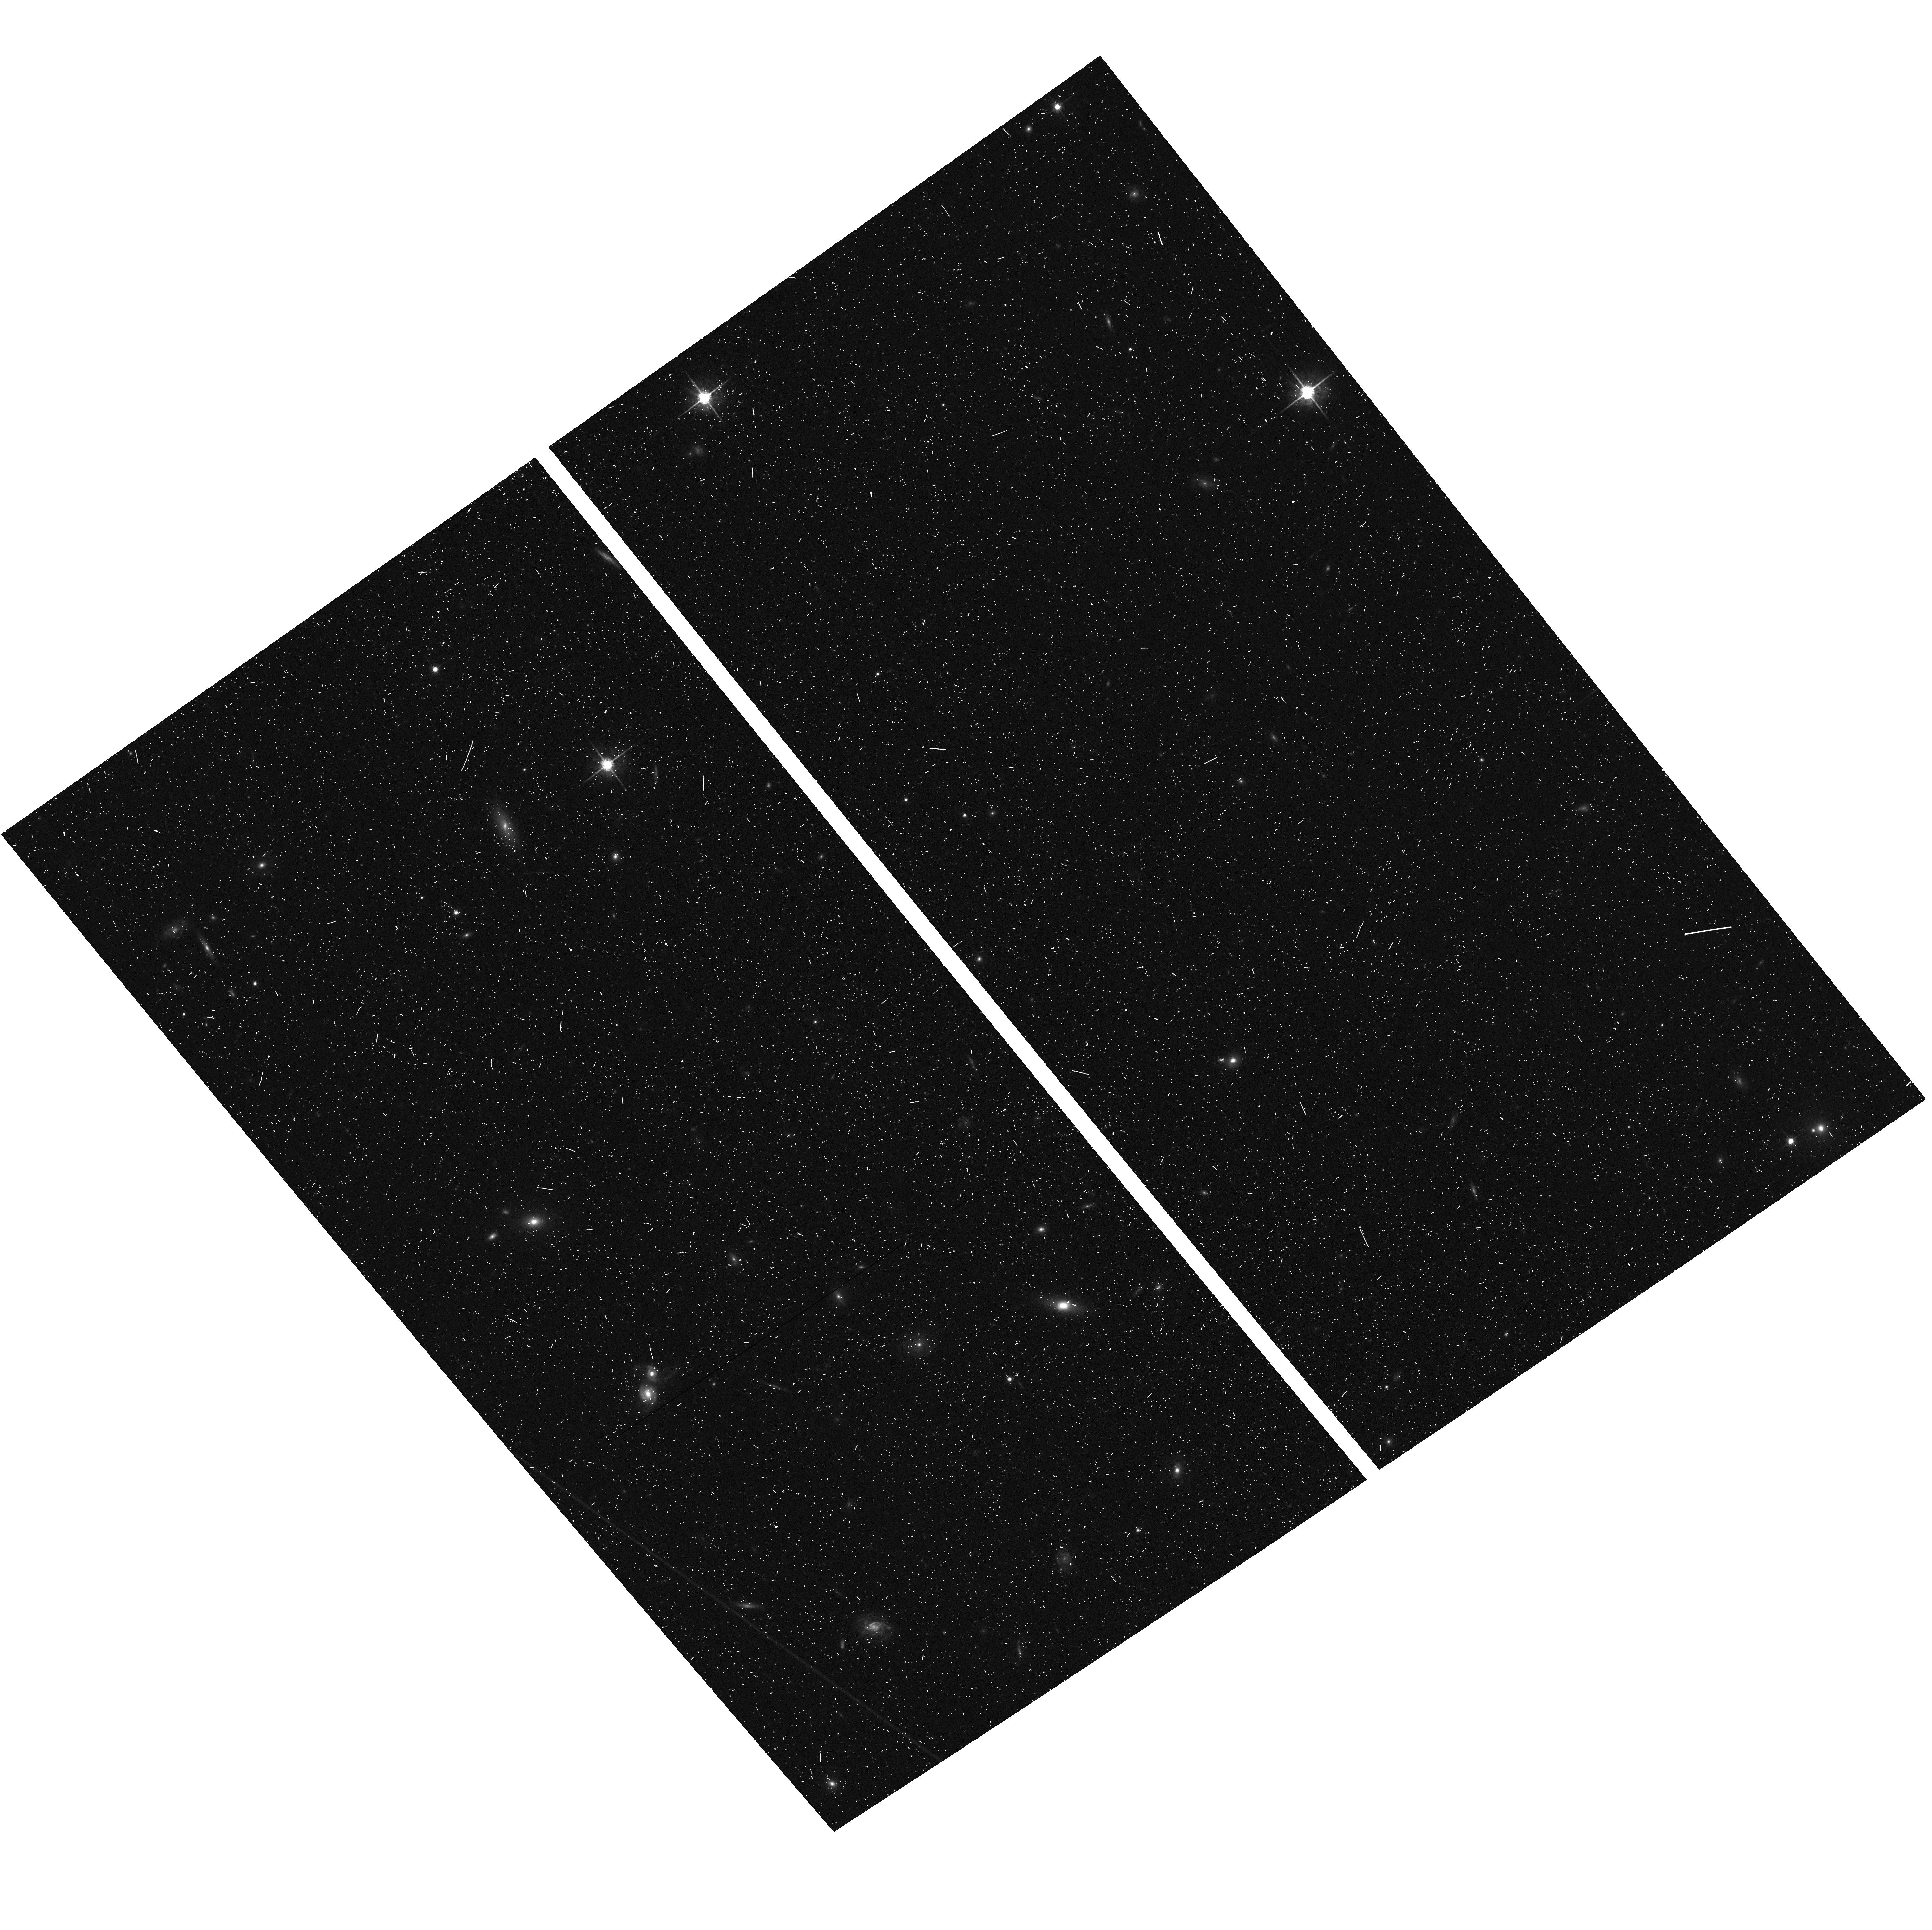
Target: ABELL611-ACSPAR2. Instrument: ACS/WFC. Filter: F775W. Exposure: 7 min. Observation ID: hst_12460_b1_acs_wfc_f775w_jbs5b1

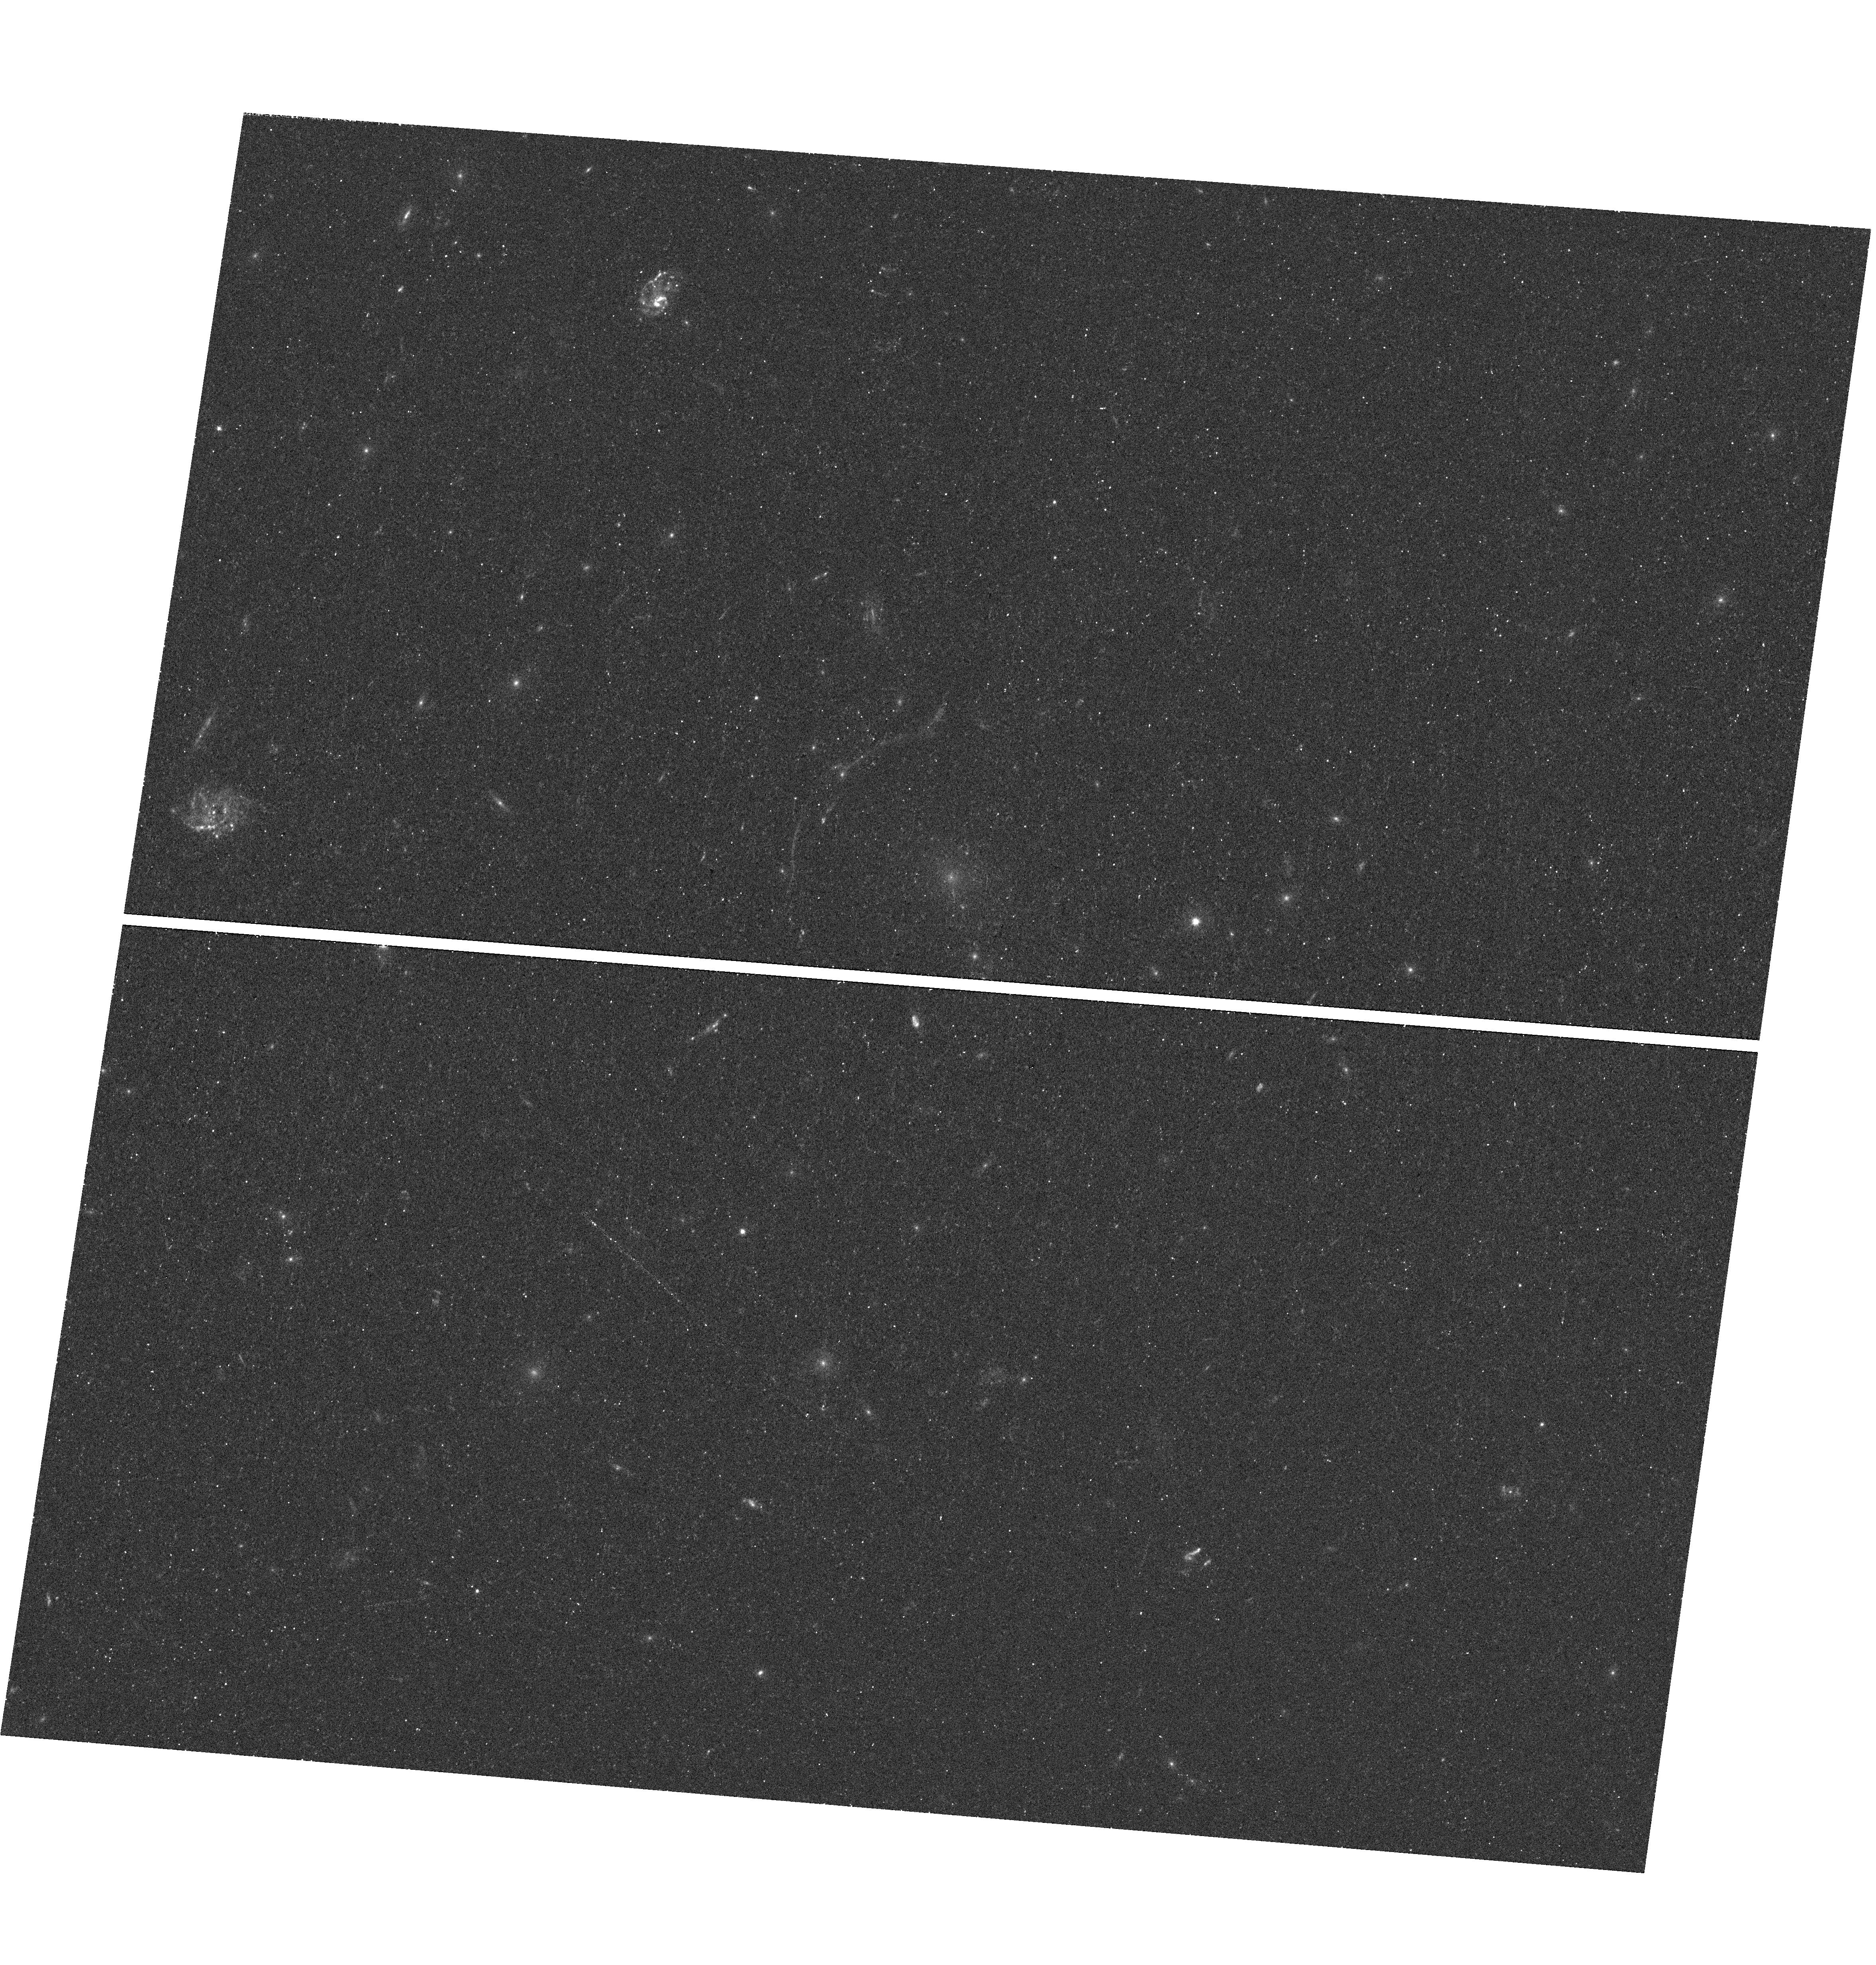
Target: ABELL611. Instrument: WFC3/UVIS. Filter: F390W. Exposure: 20 min. Observation ID: hst_12460_b3_wfc3_uvis_f390w_ibs5b3

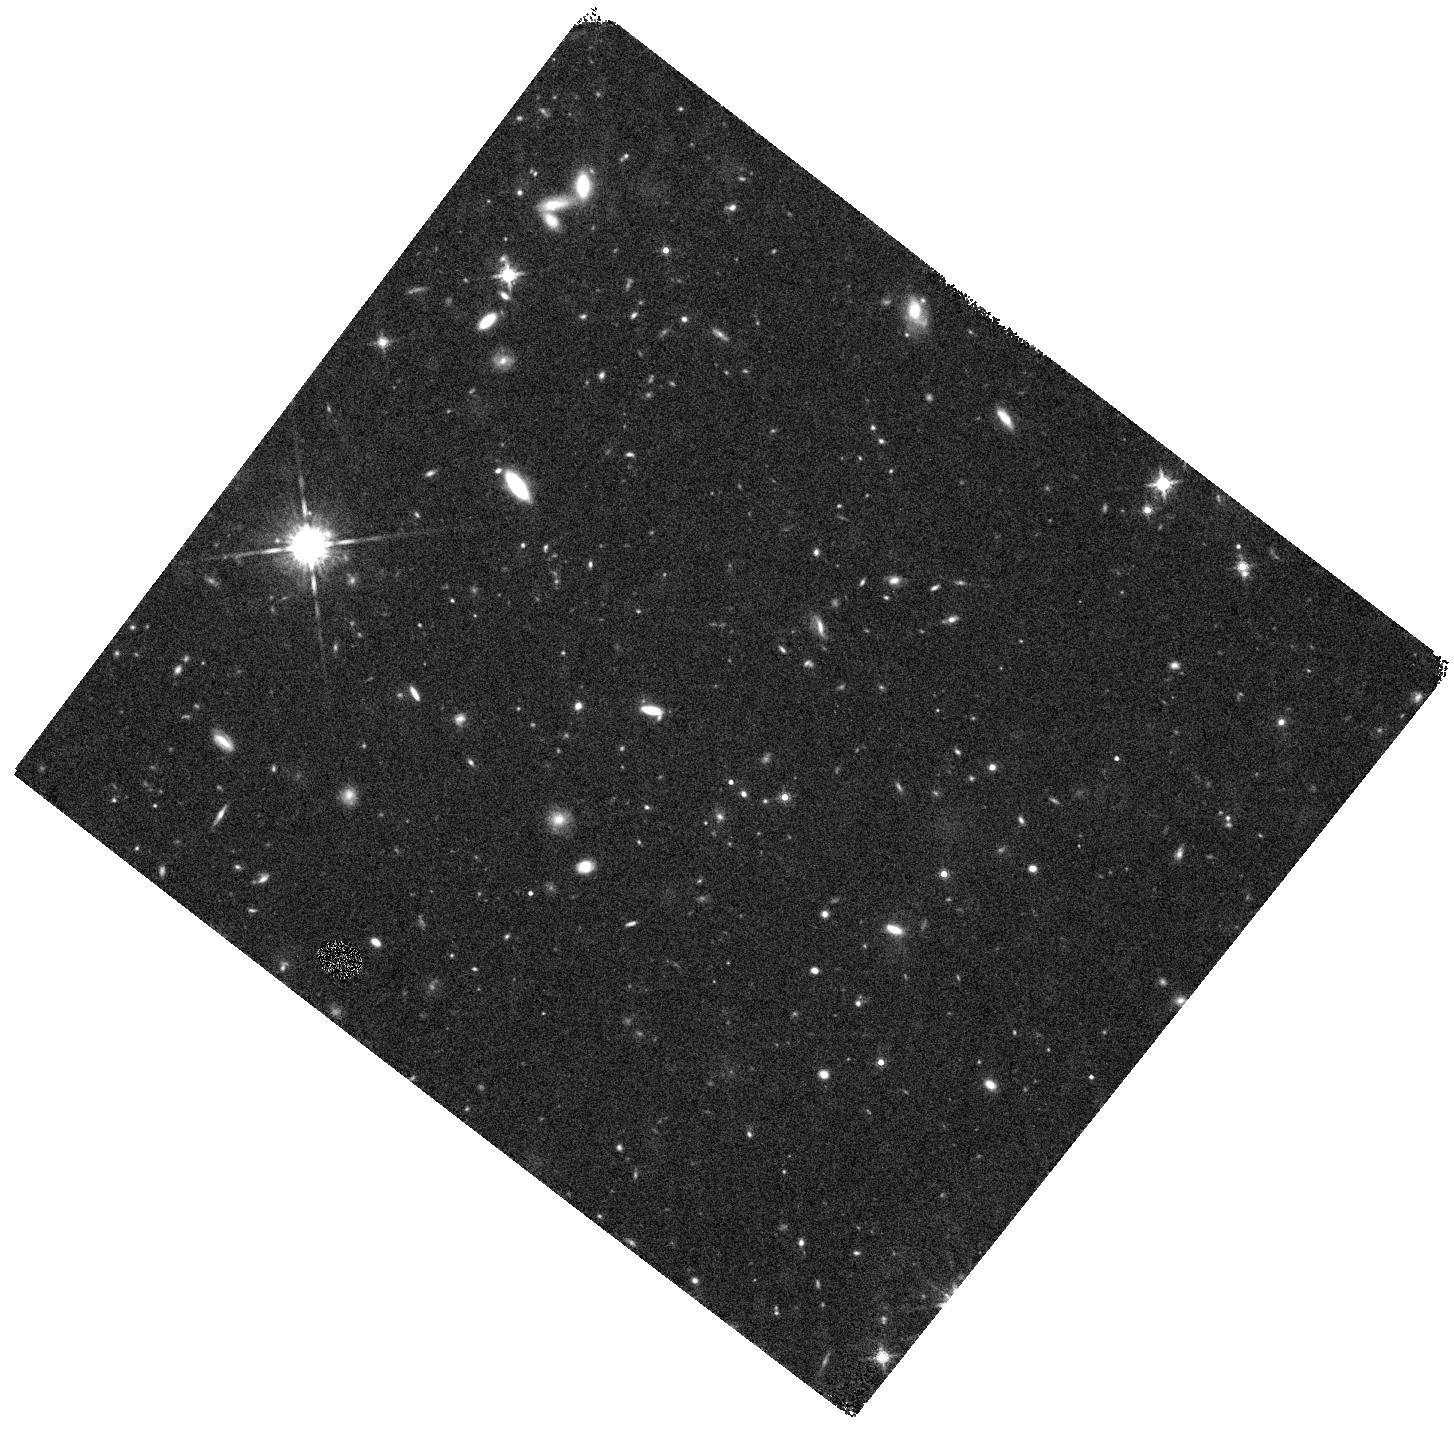
Target: ABELL611-WFC3PAR1. Instrument: WFC3/IR. Filter: F160W. Exposure: 20 min. Observation ID: hst_12460_a5_wfc3_ir_f160w_ibs5a5

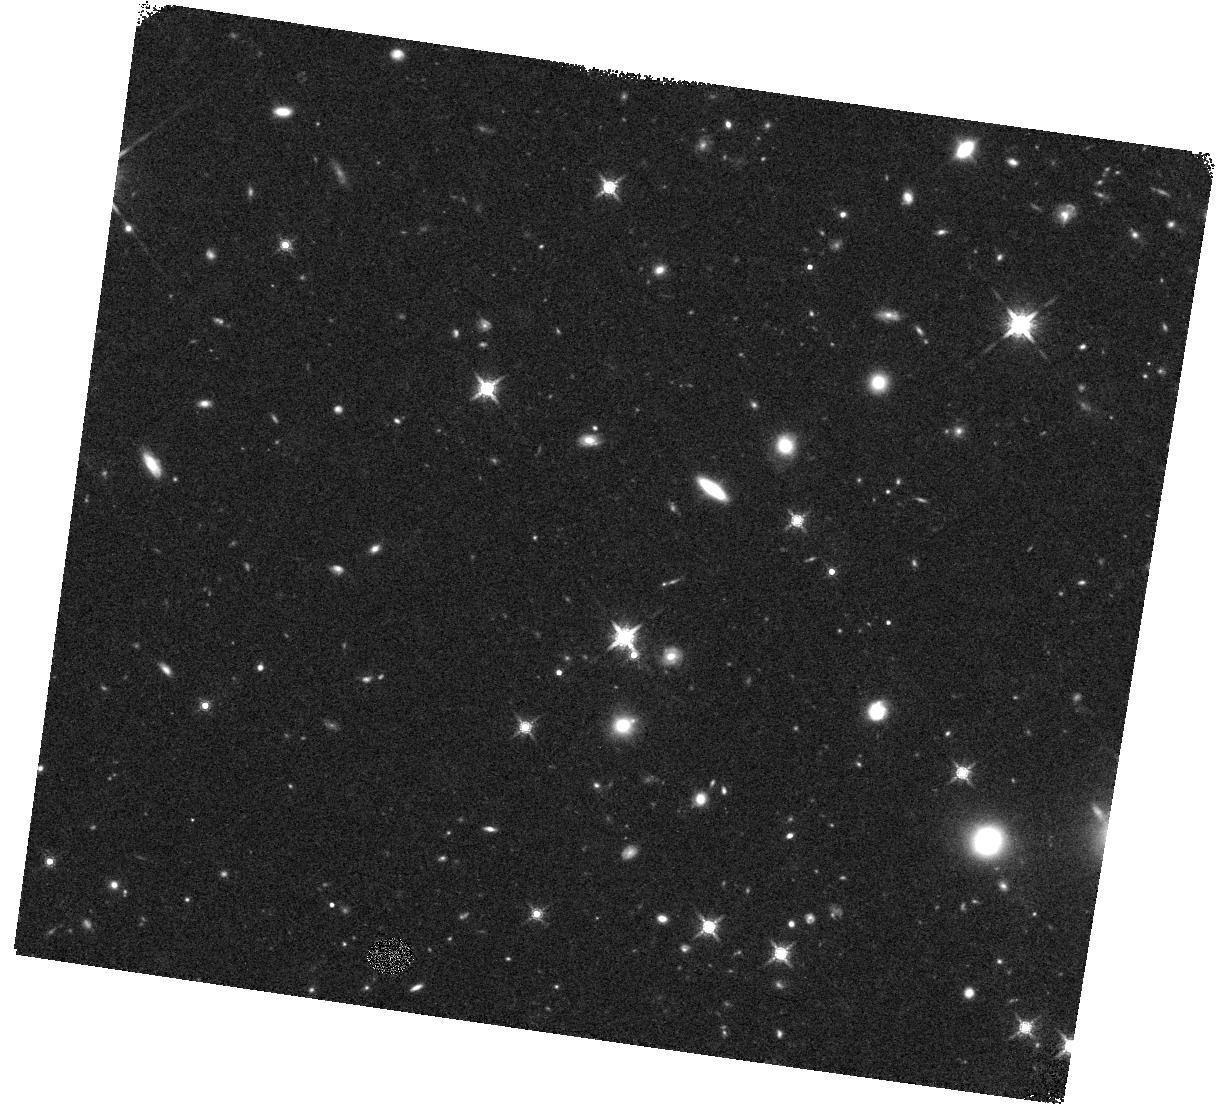
Target: ABELL611-WFC3PAR2. Instrument: WFC3/IR. Filter: F160W. Exposure: 20 min. Observation ID: hst_12460_b7_wfc3_ir_f160w_ibs5b7

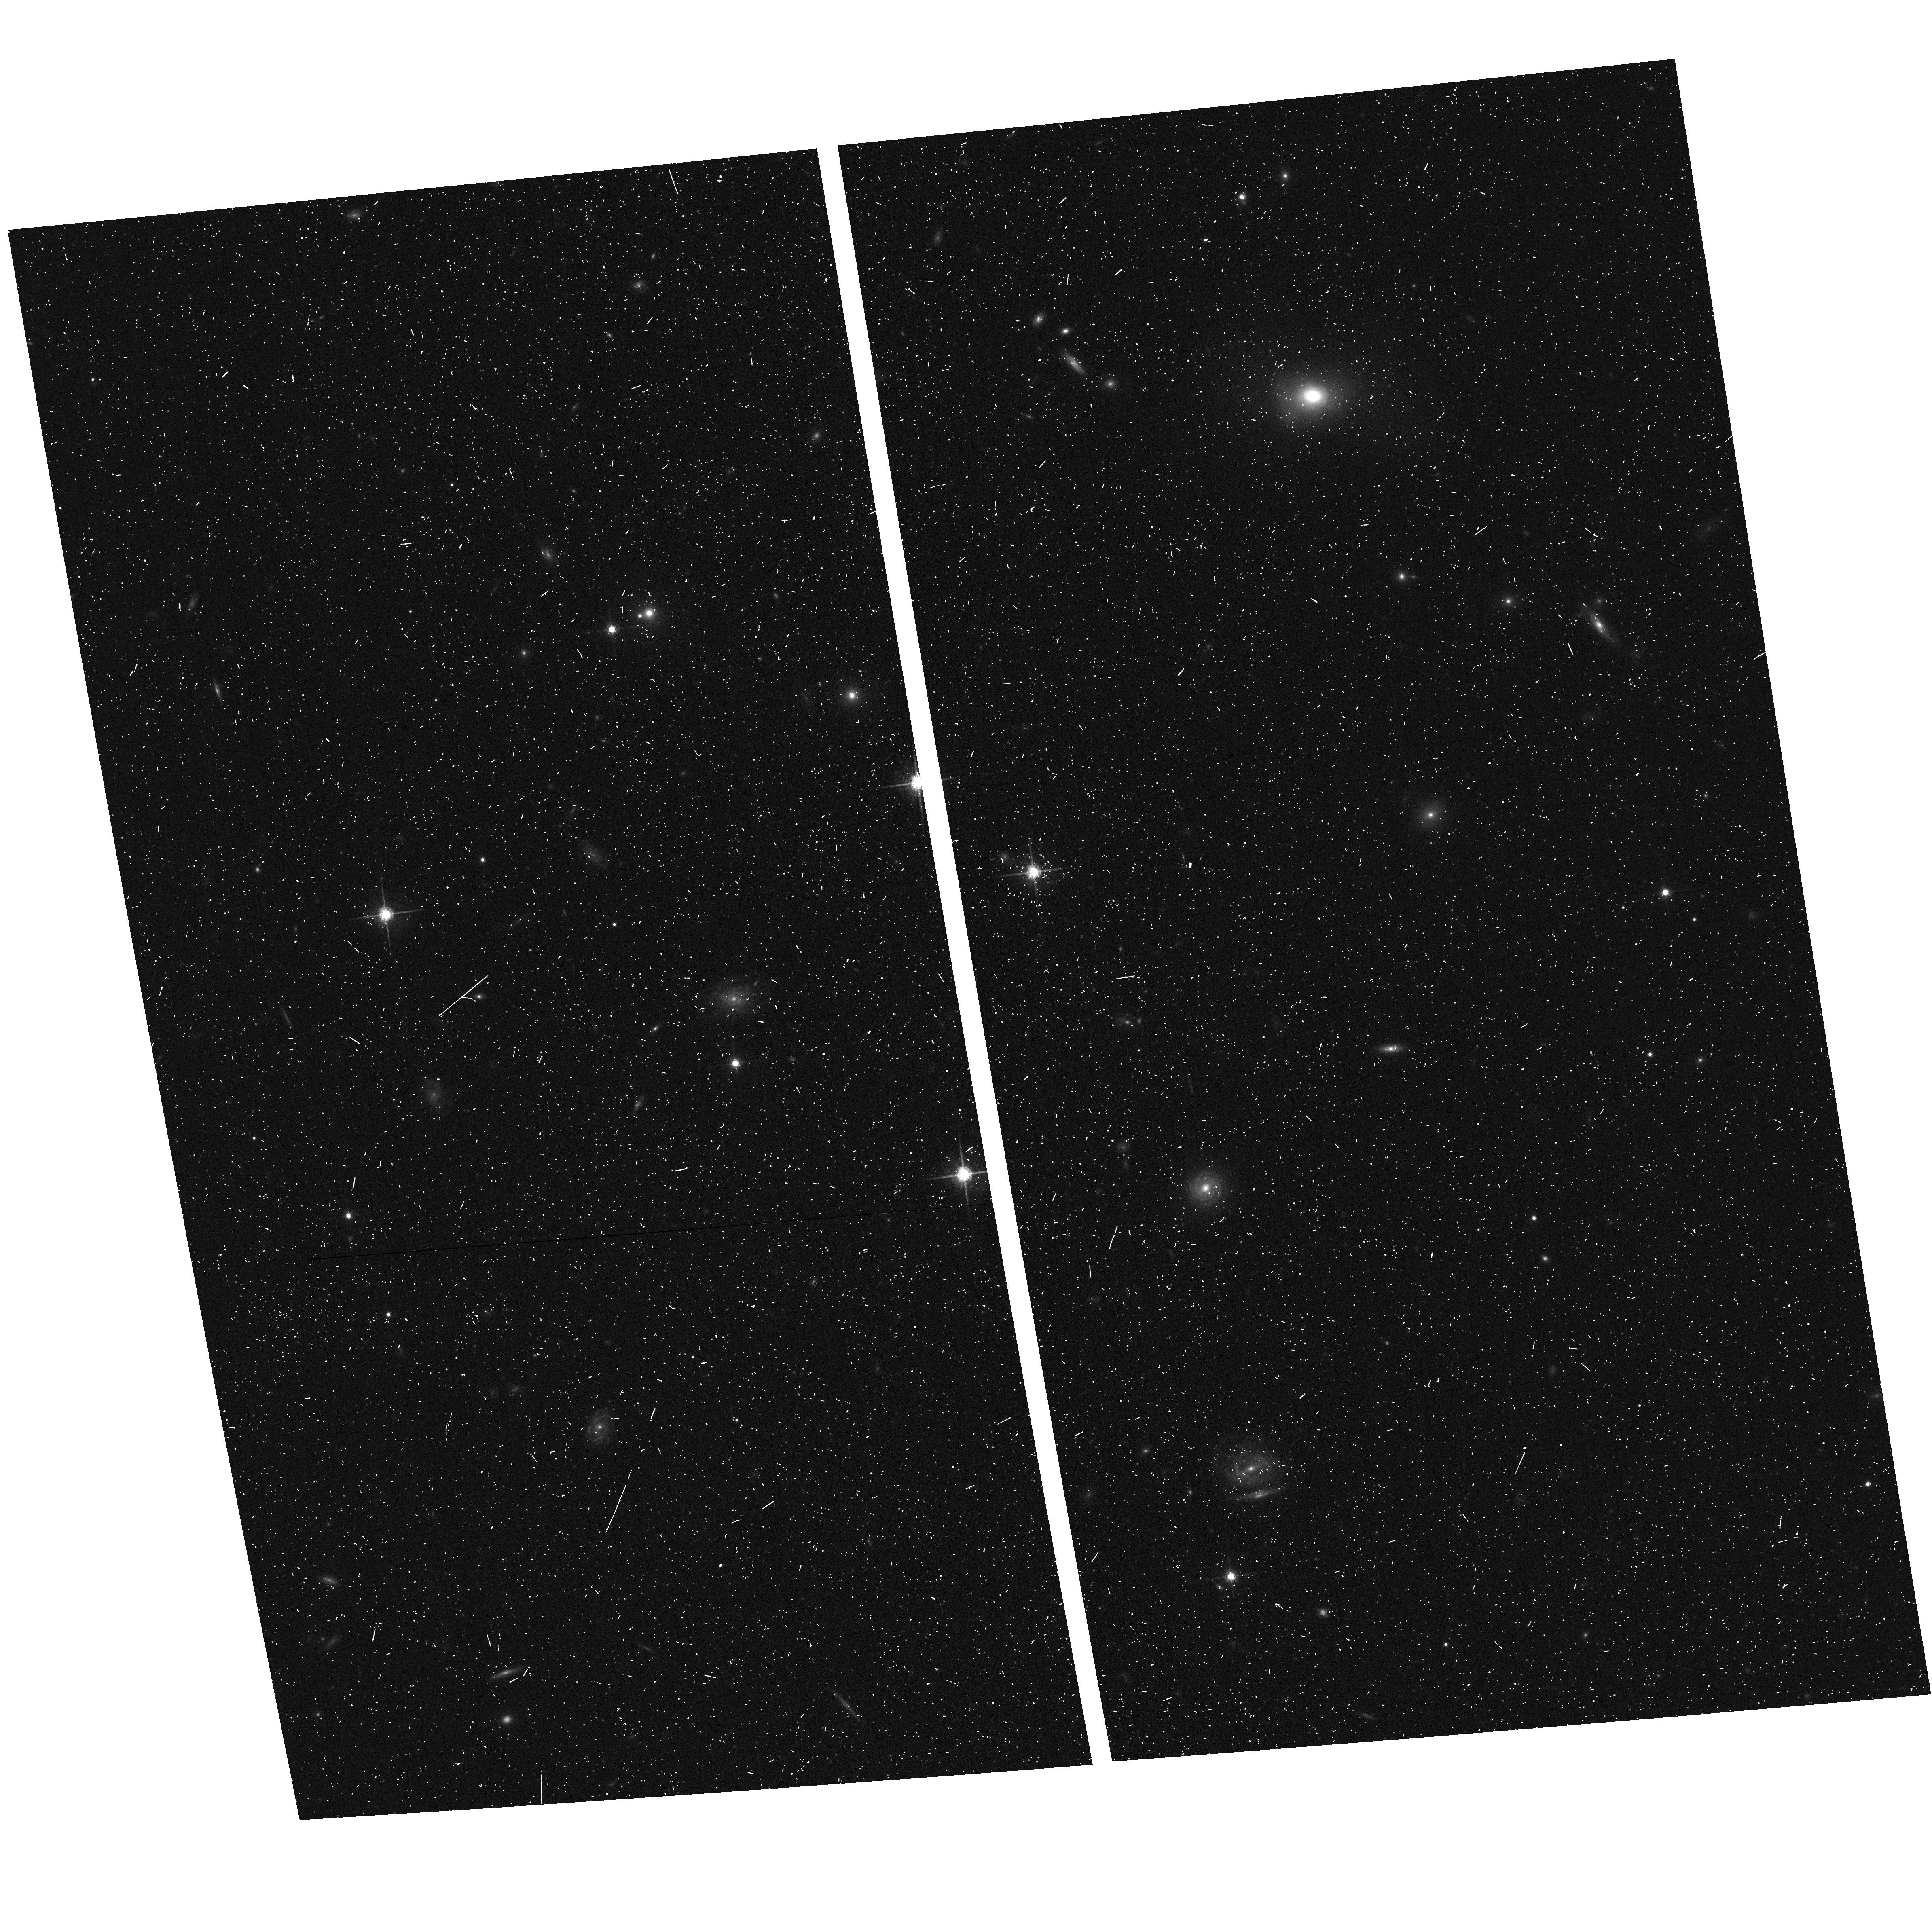
Target: ABELL611-ACSPAR1. Instrument: ACS/WFC. Filter: F775W. Exposure: 7 min. Observation ID: hst_12460_a4_acs_wfc_f775w_jbs5a4

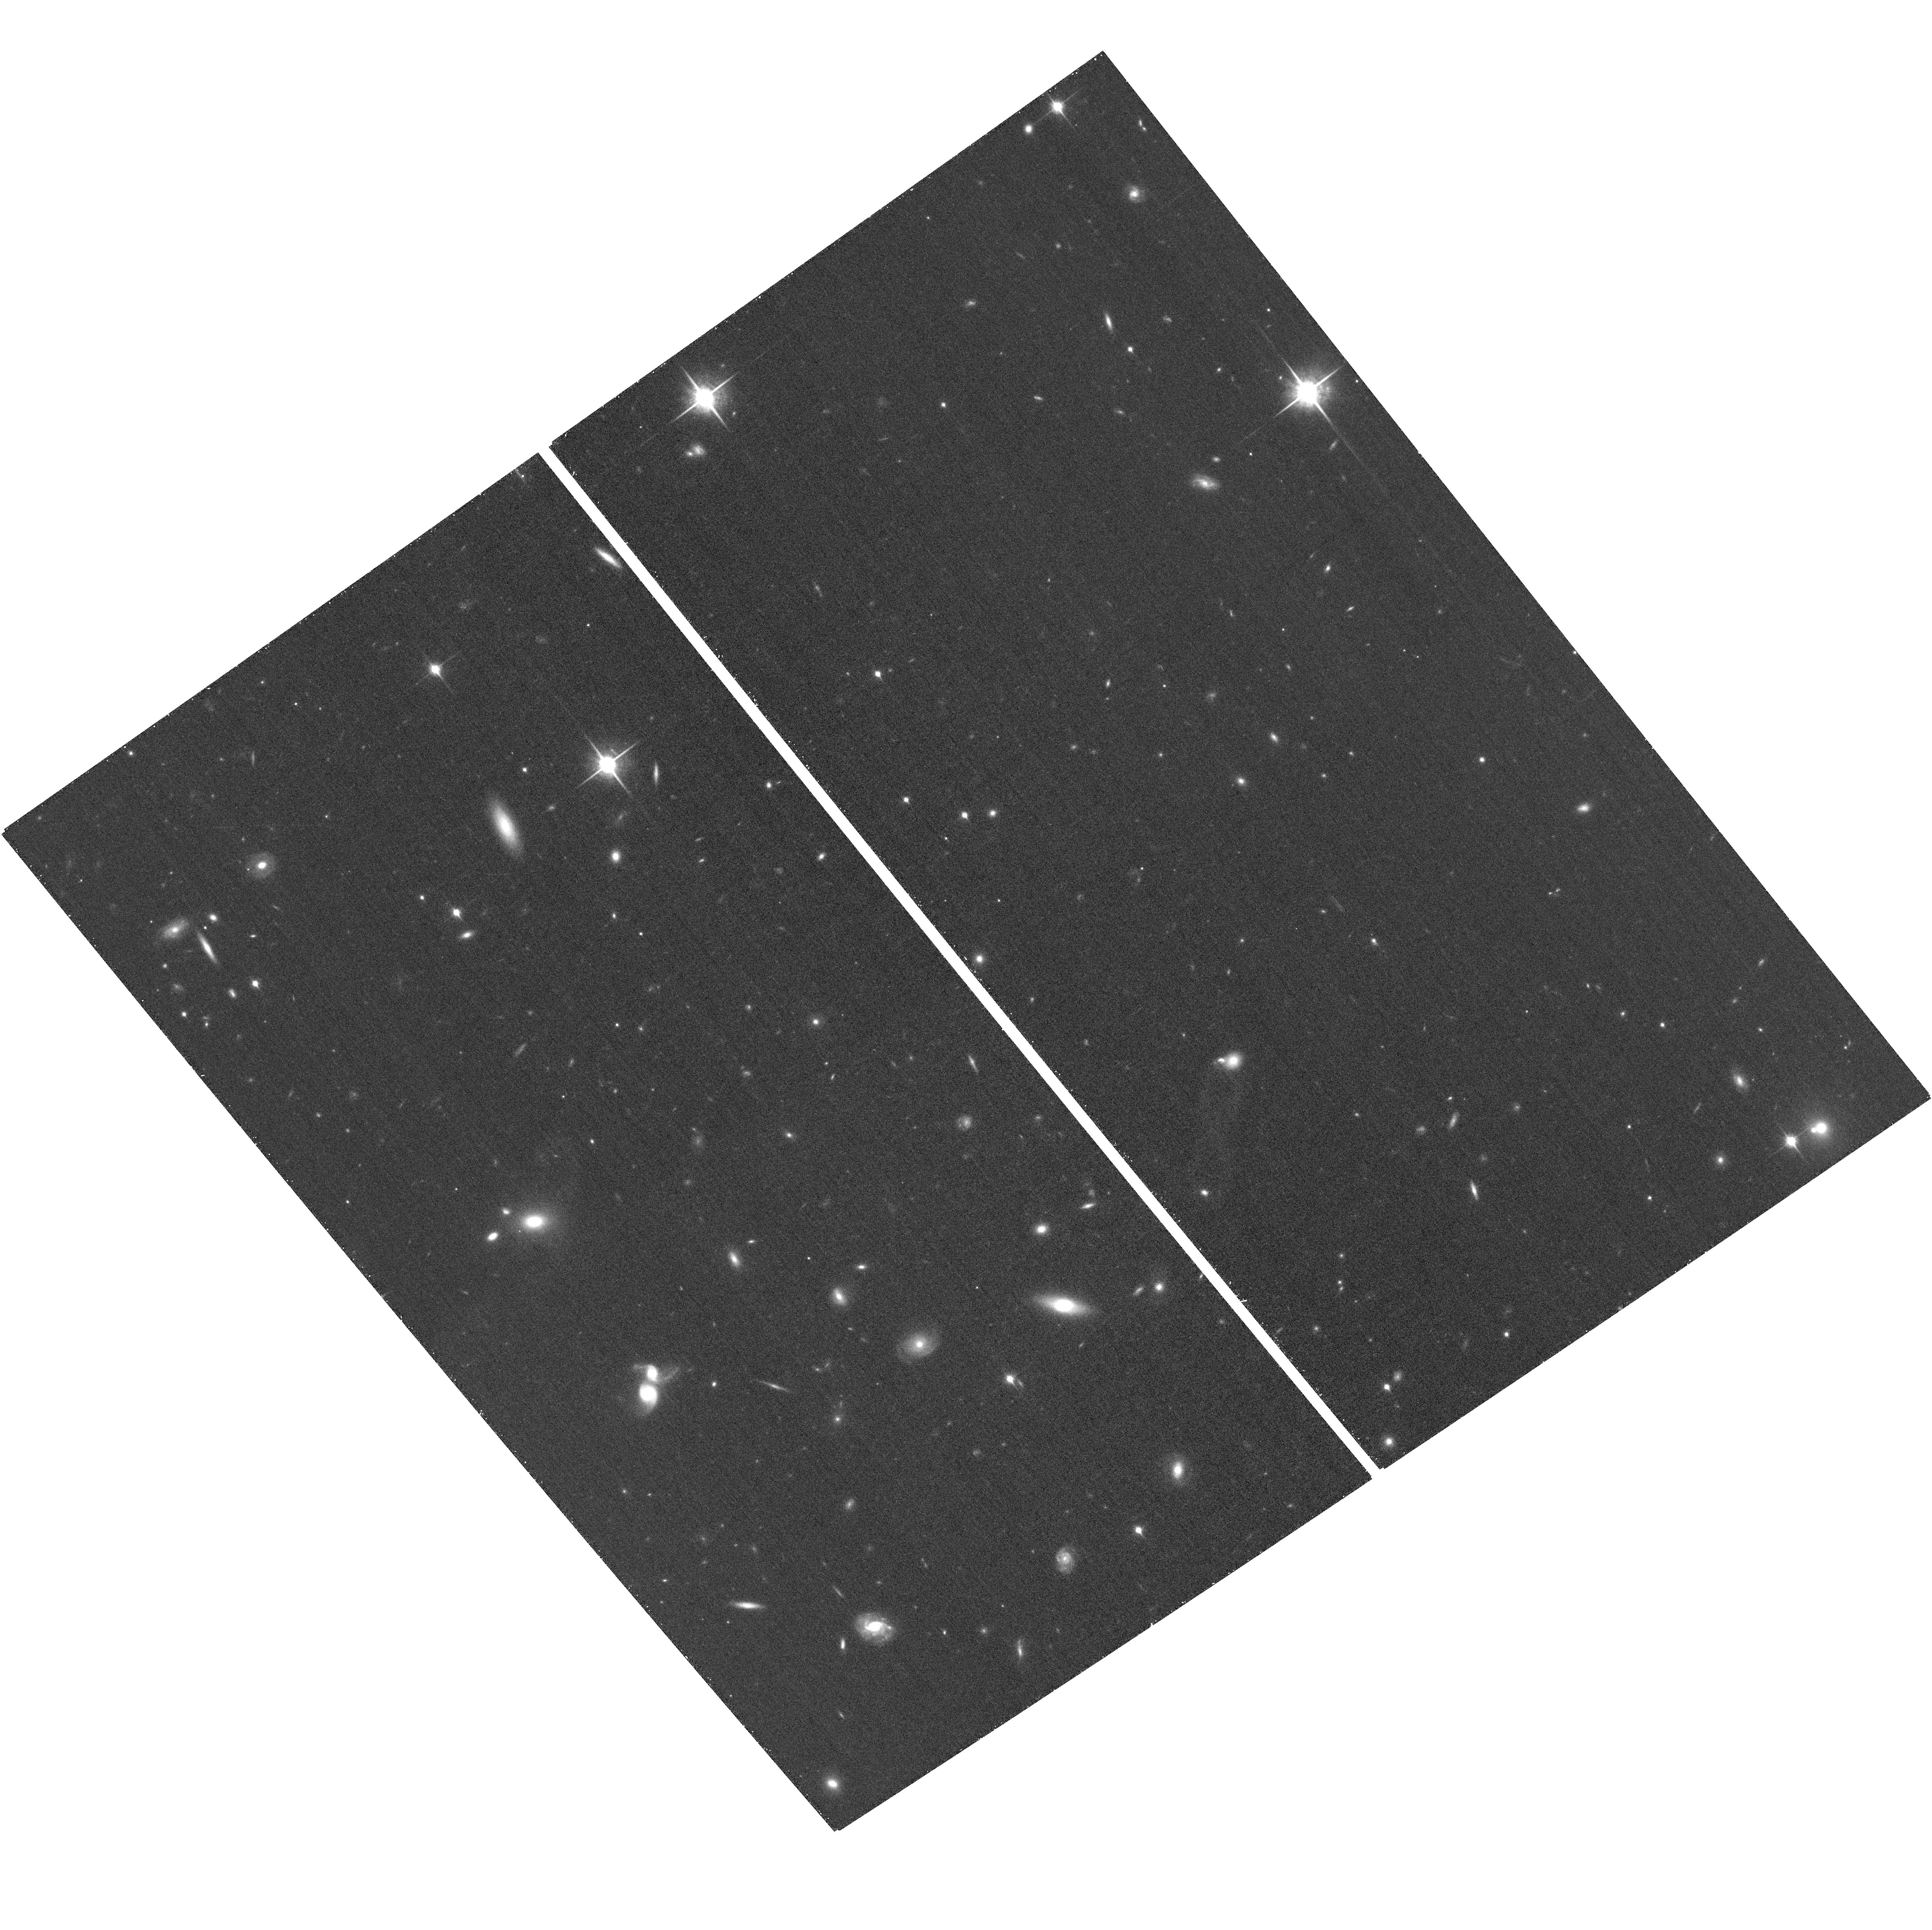
Target: ABELL611-ACSPAR2. Instrument: ACS/WFC. Filter: F850LP. Exposure: 26 min. Observation ID: hst_12460_b1_acs_wfc_f850lp_jbs5b1

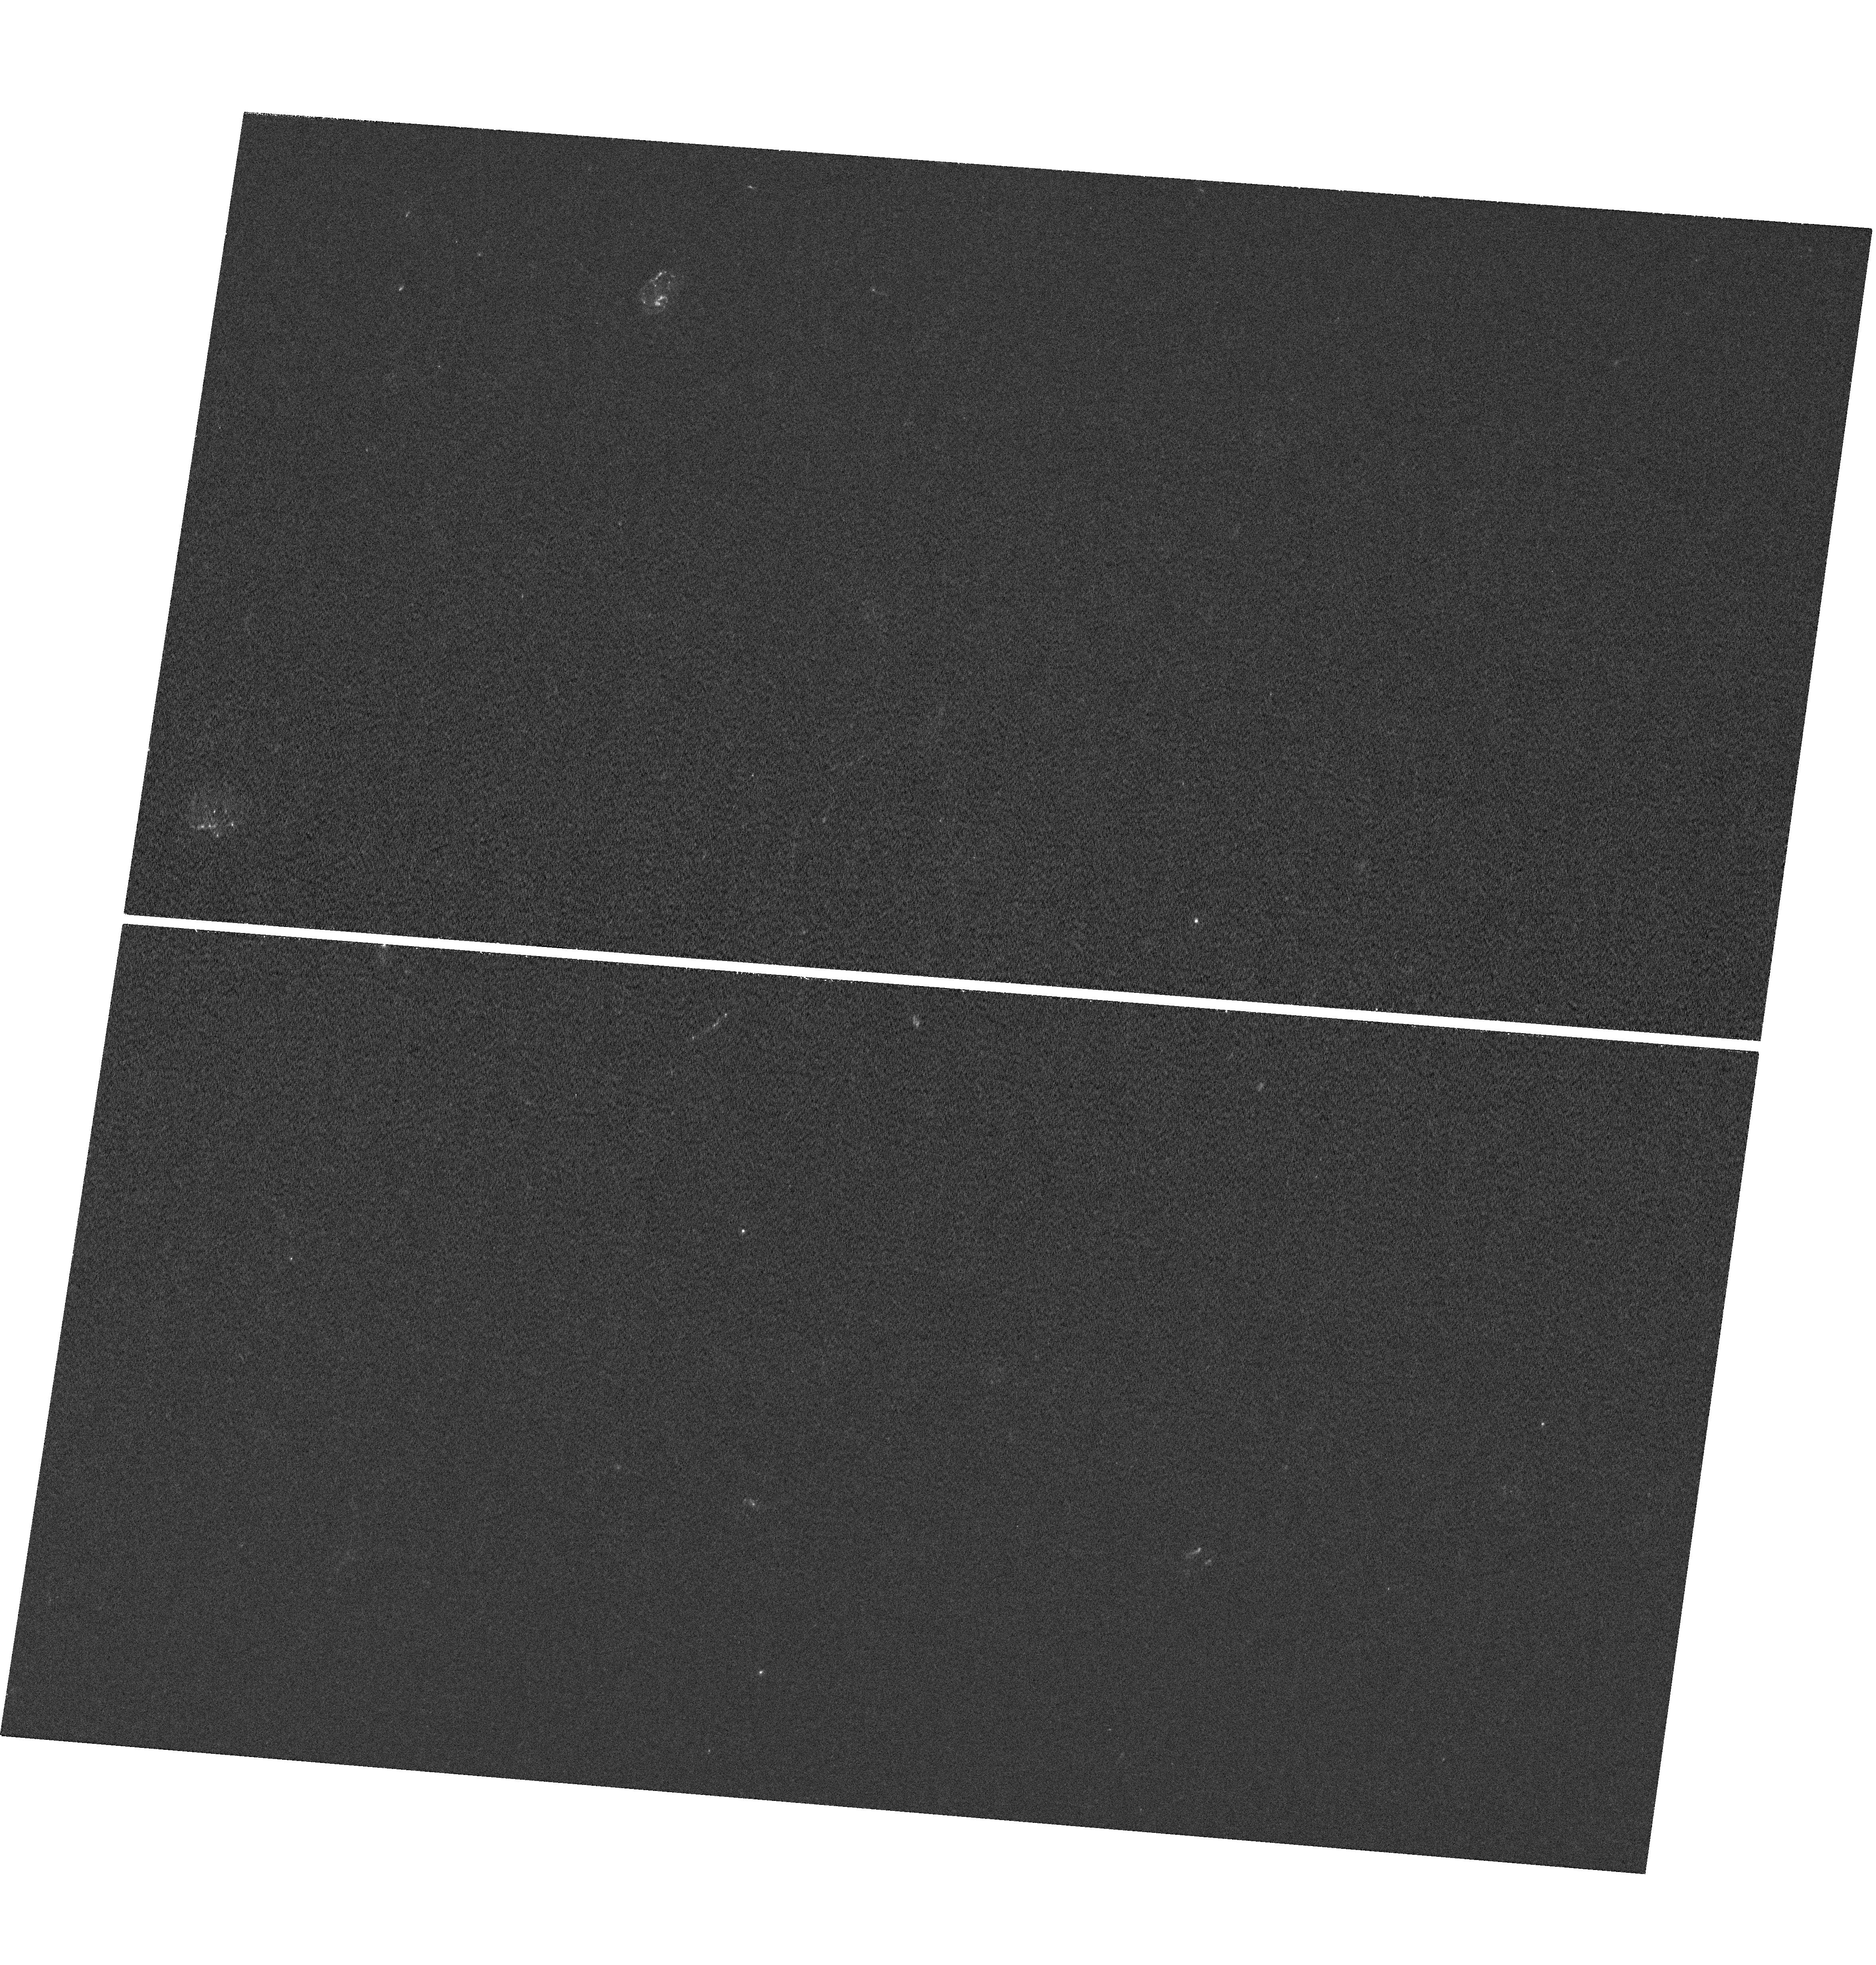
Target: ABELL611. Instrument: WFC3/UVIS. Filter: F275W. Exposure: 1 h. Observation ID: hst_12460_b3_wfc3_uvis_f275w_ibs5b3

Through a Lens, Darkly - New Constraints on the Fundamental Components of the Cosmos (PI: Postman, Marc)

As the most massive objects in the universe, galaxy clusters represent important signposts in our story of structure evolution, and are the ultimate telescopic lenses, placing gravitationally lensed galaxies from the earliest epochs in comfortable reach for careful study. We take full advantage of the refurbished ACS and WFC3 cameras to deliver deep 14-filter images of 25 carefully chosen clusters. These will enable us to address timely and substantive questions about dark matter, dark energy, and galaxy evolution well beyond z=7. These X-ray clusters are chosen to be free of lensing bias and to span a wide range of redshift and mass. By combining strong and weak lensing, we will obtain the definitive mass profile of relaxed clusters to confront the distinctive prediction of the standard LambdaCDM model. Detailed maps of internal structure will be enabled by ~1, 000 new multiply-imaged lensed sources to AB=26, all with precise (2% x (1+z)) photometric redshift measurements, thanks to WFC3's UV and IR coverage. A supernovae search in parallel (with low magnification uncertainties) will extend the Hubble diagram of SN1a to z>1.5, testing the constancy of dark energy with time and probing progenitor evolution. Our homogeneous panchromatic deep imaging of this cluster sample will constitute a vast legacy archive for studies of the formation and evolution of structure.